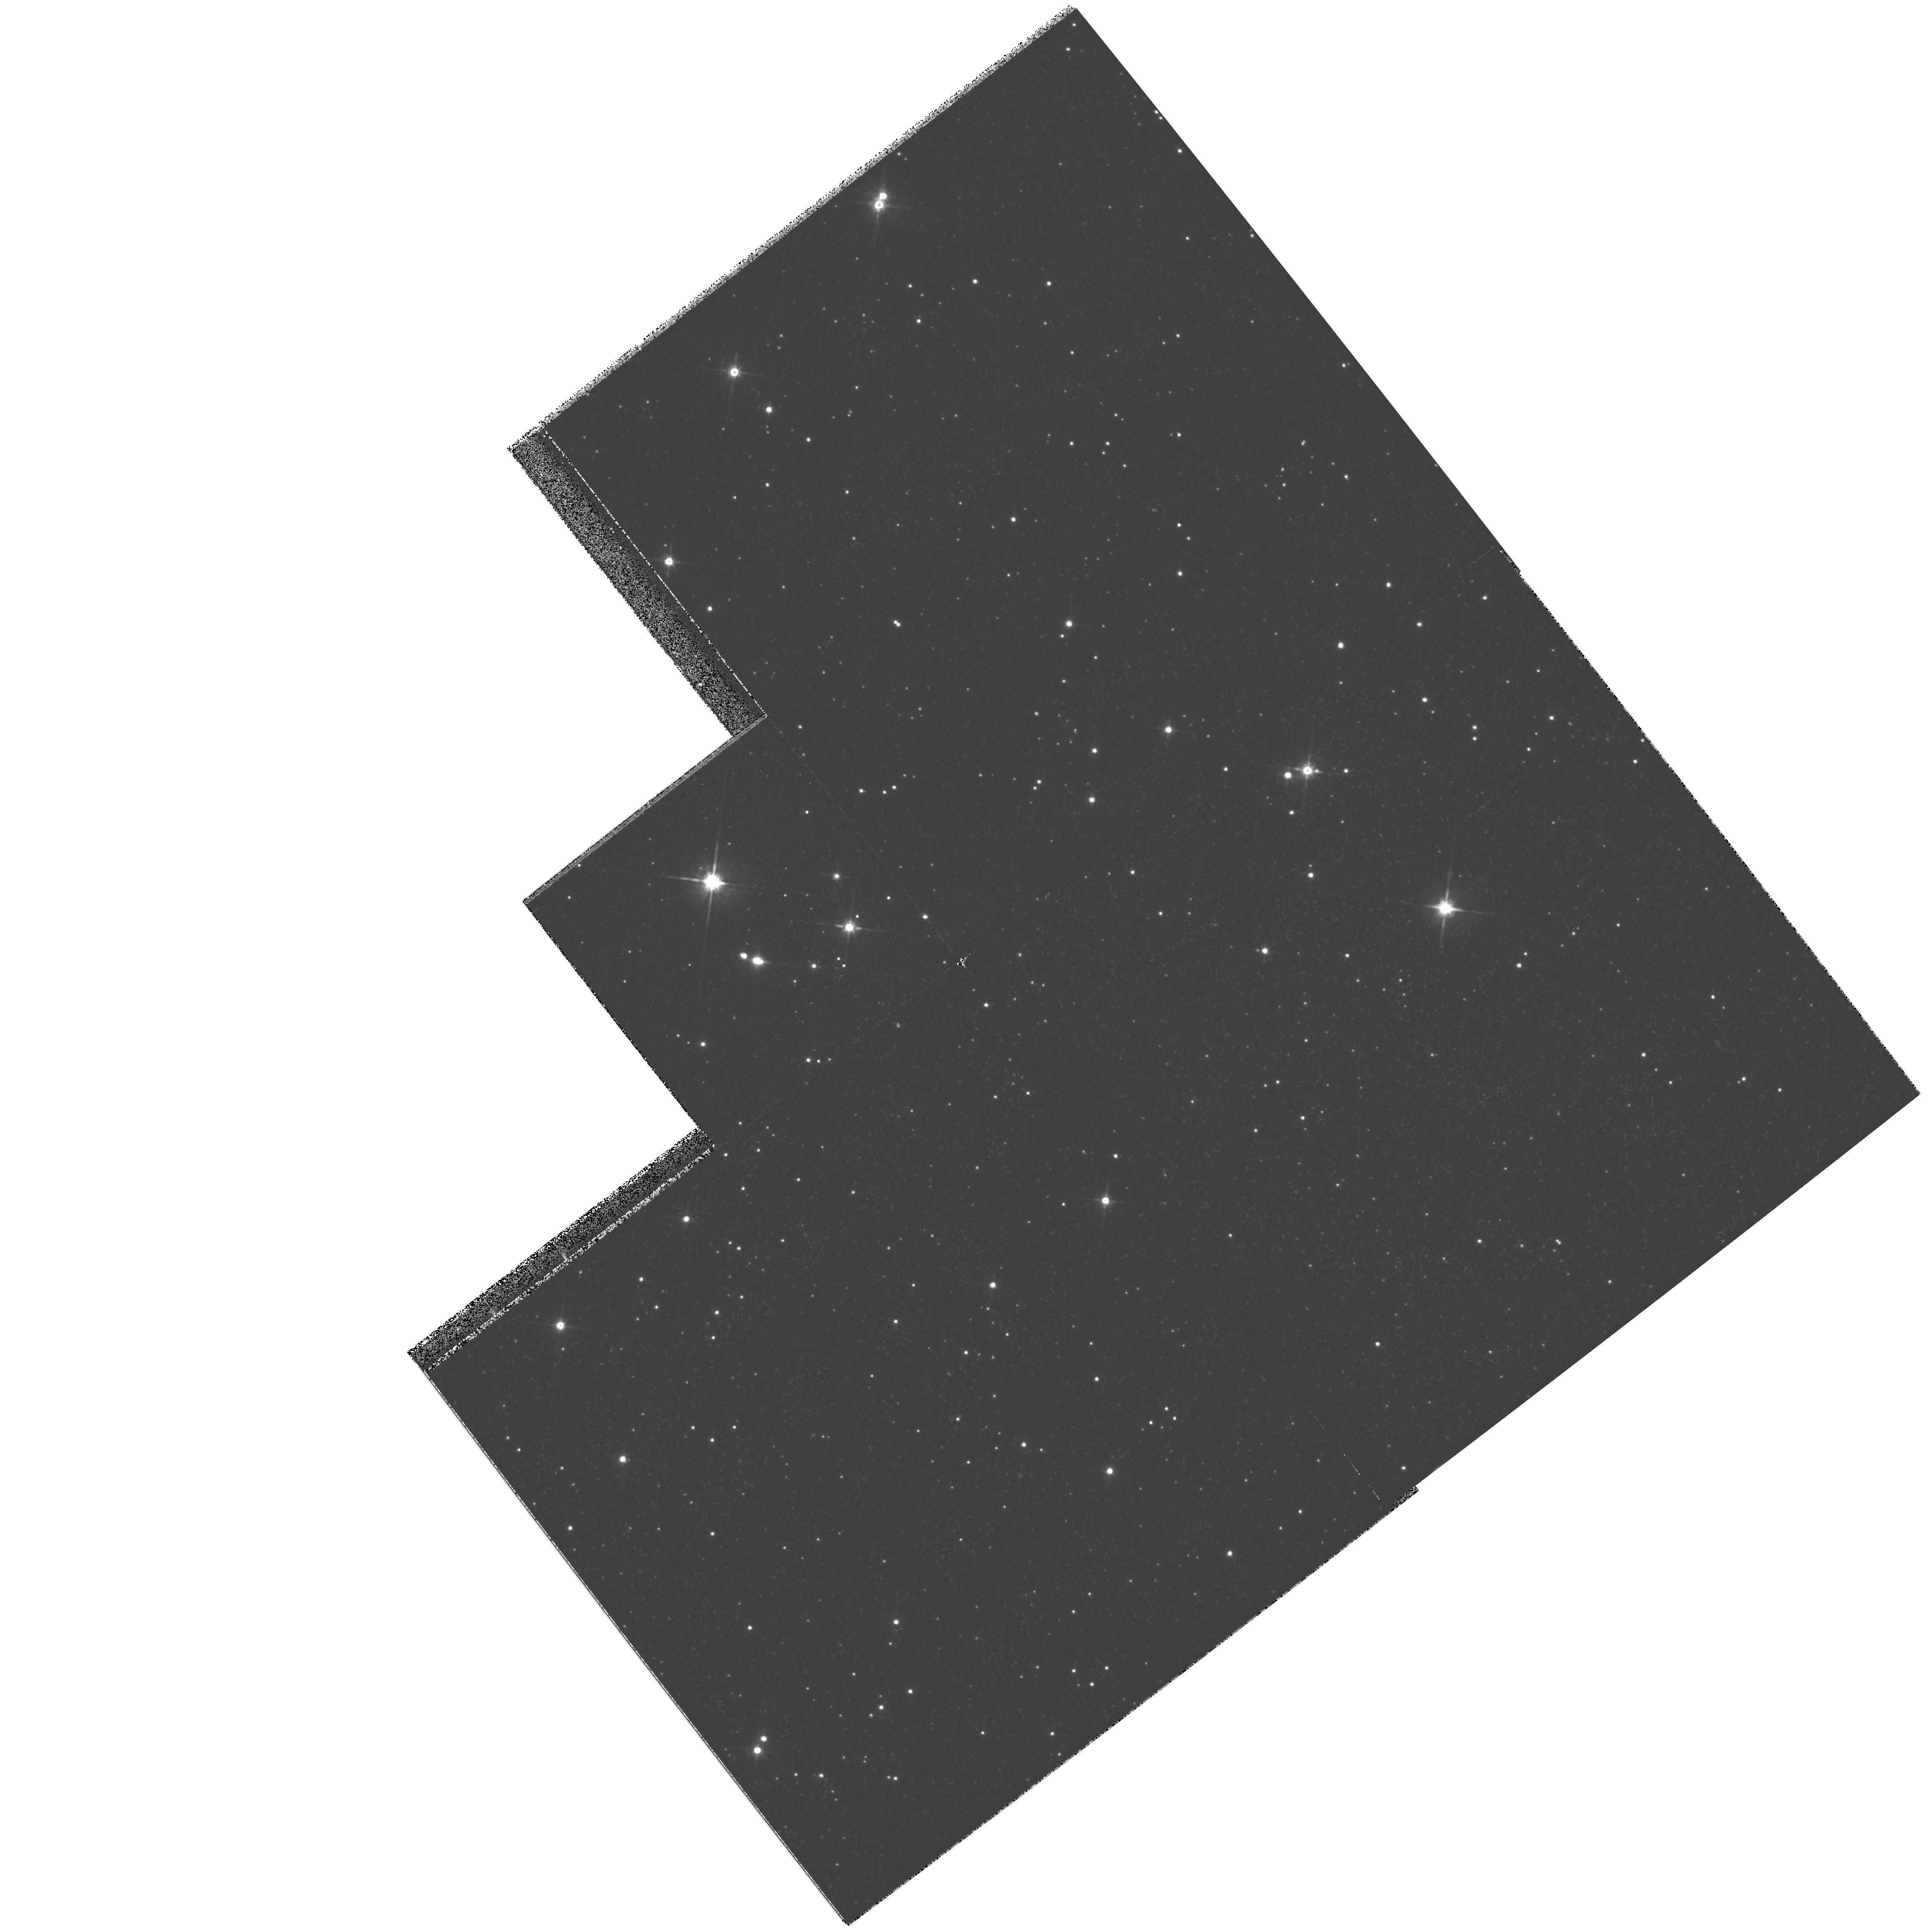
Target: IRAS16342-3814. Instrument: WFPC2/PC. Filter: F814W. Exposure: 4 min. Observation ID: hst_6364_16_wfpc2_pc_f814w_u36d16

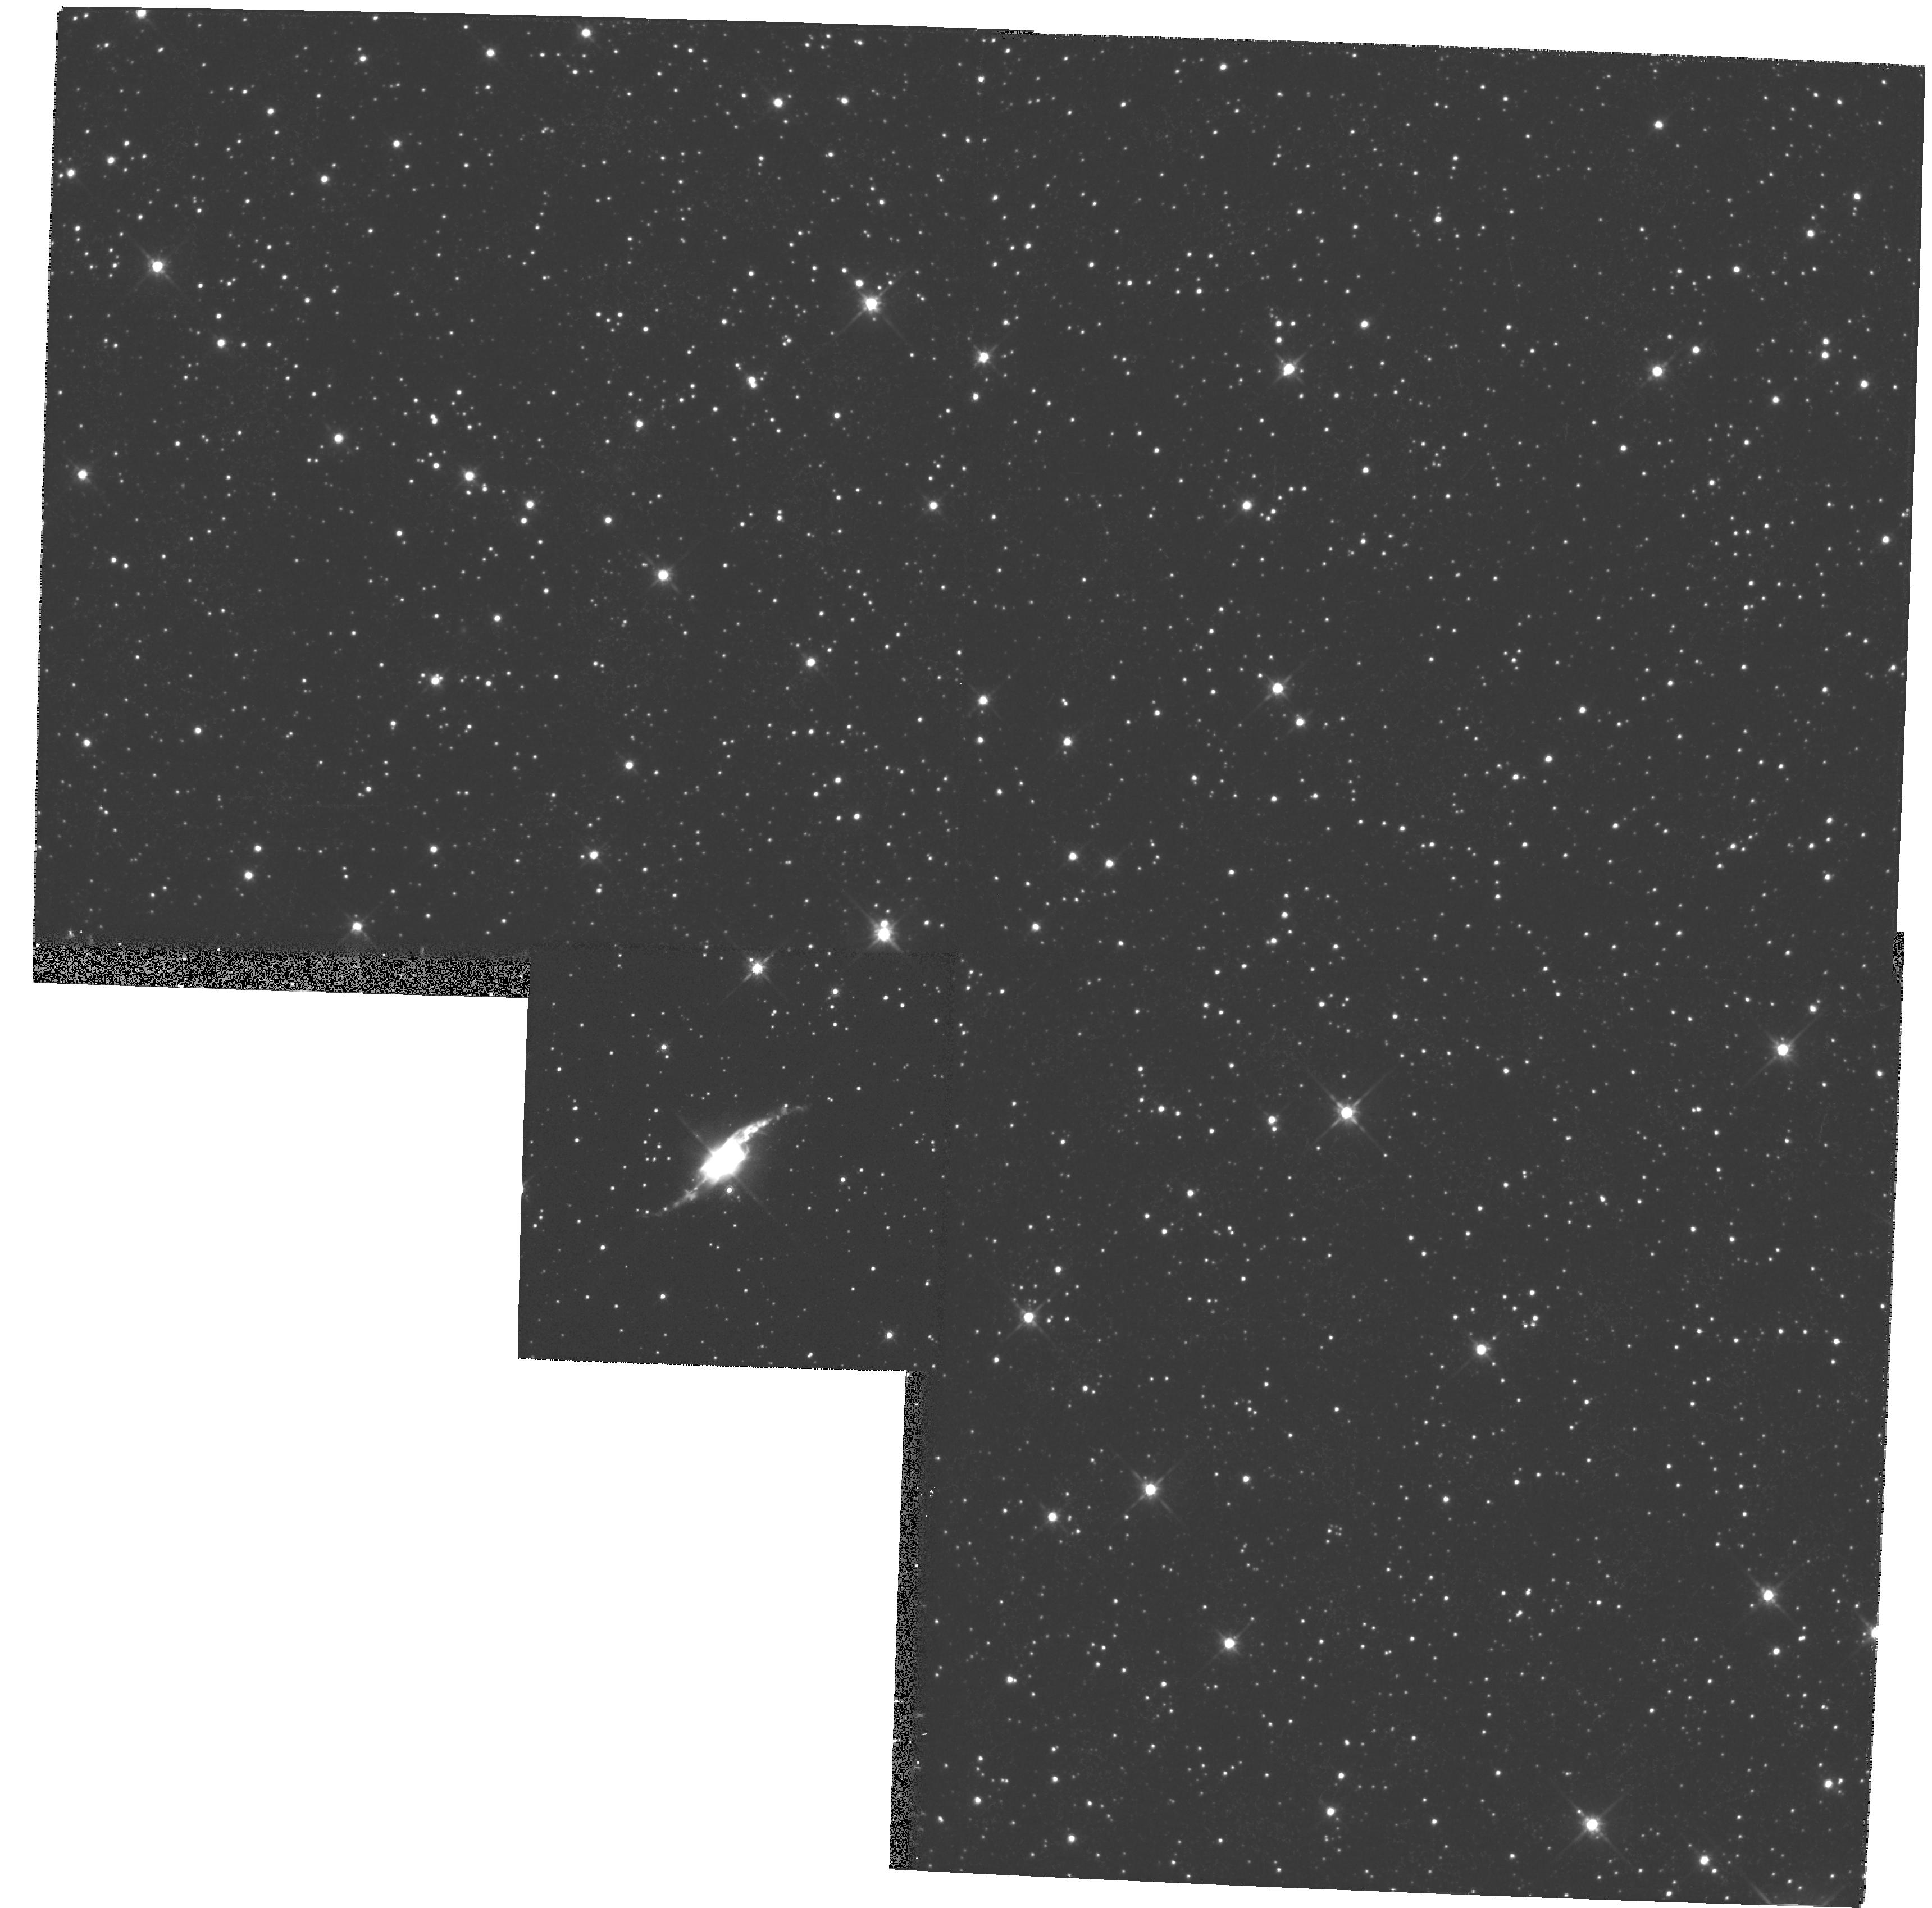
Target: HE3-1475. Instrument: WFPC2/PC. Filter: F814W. Exposure: 8 min. Observation ID: hst_6364_01_wfpc2_pc_f814w_u36d01

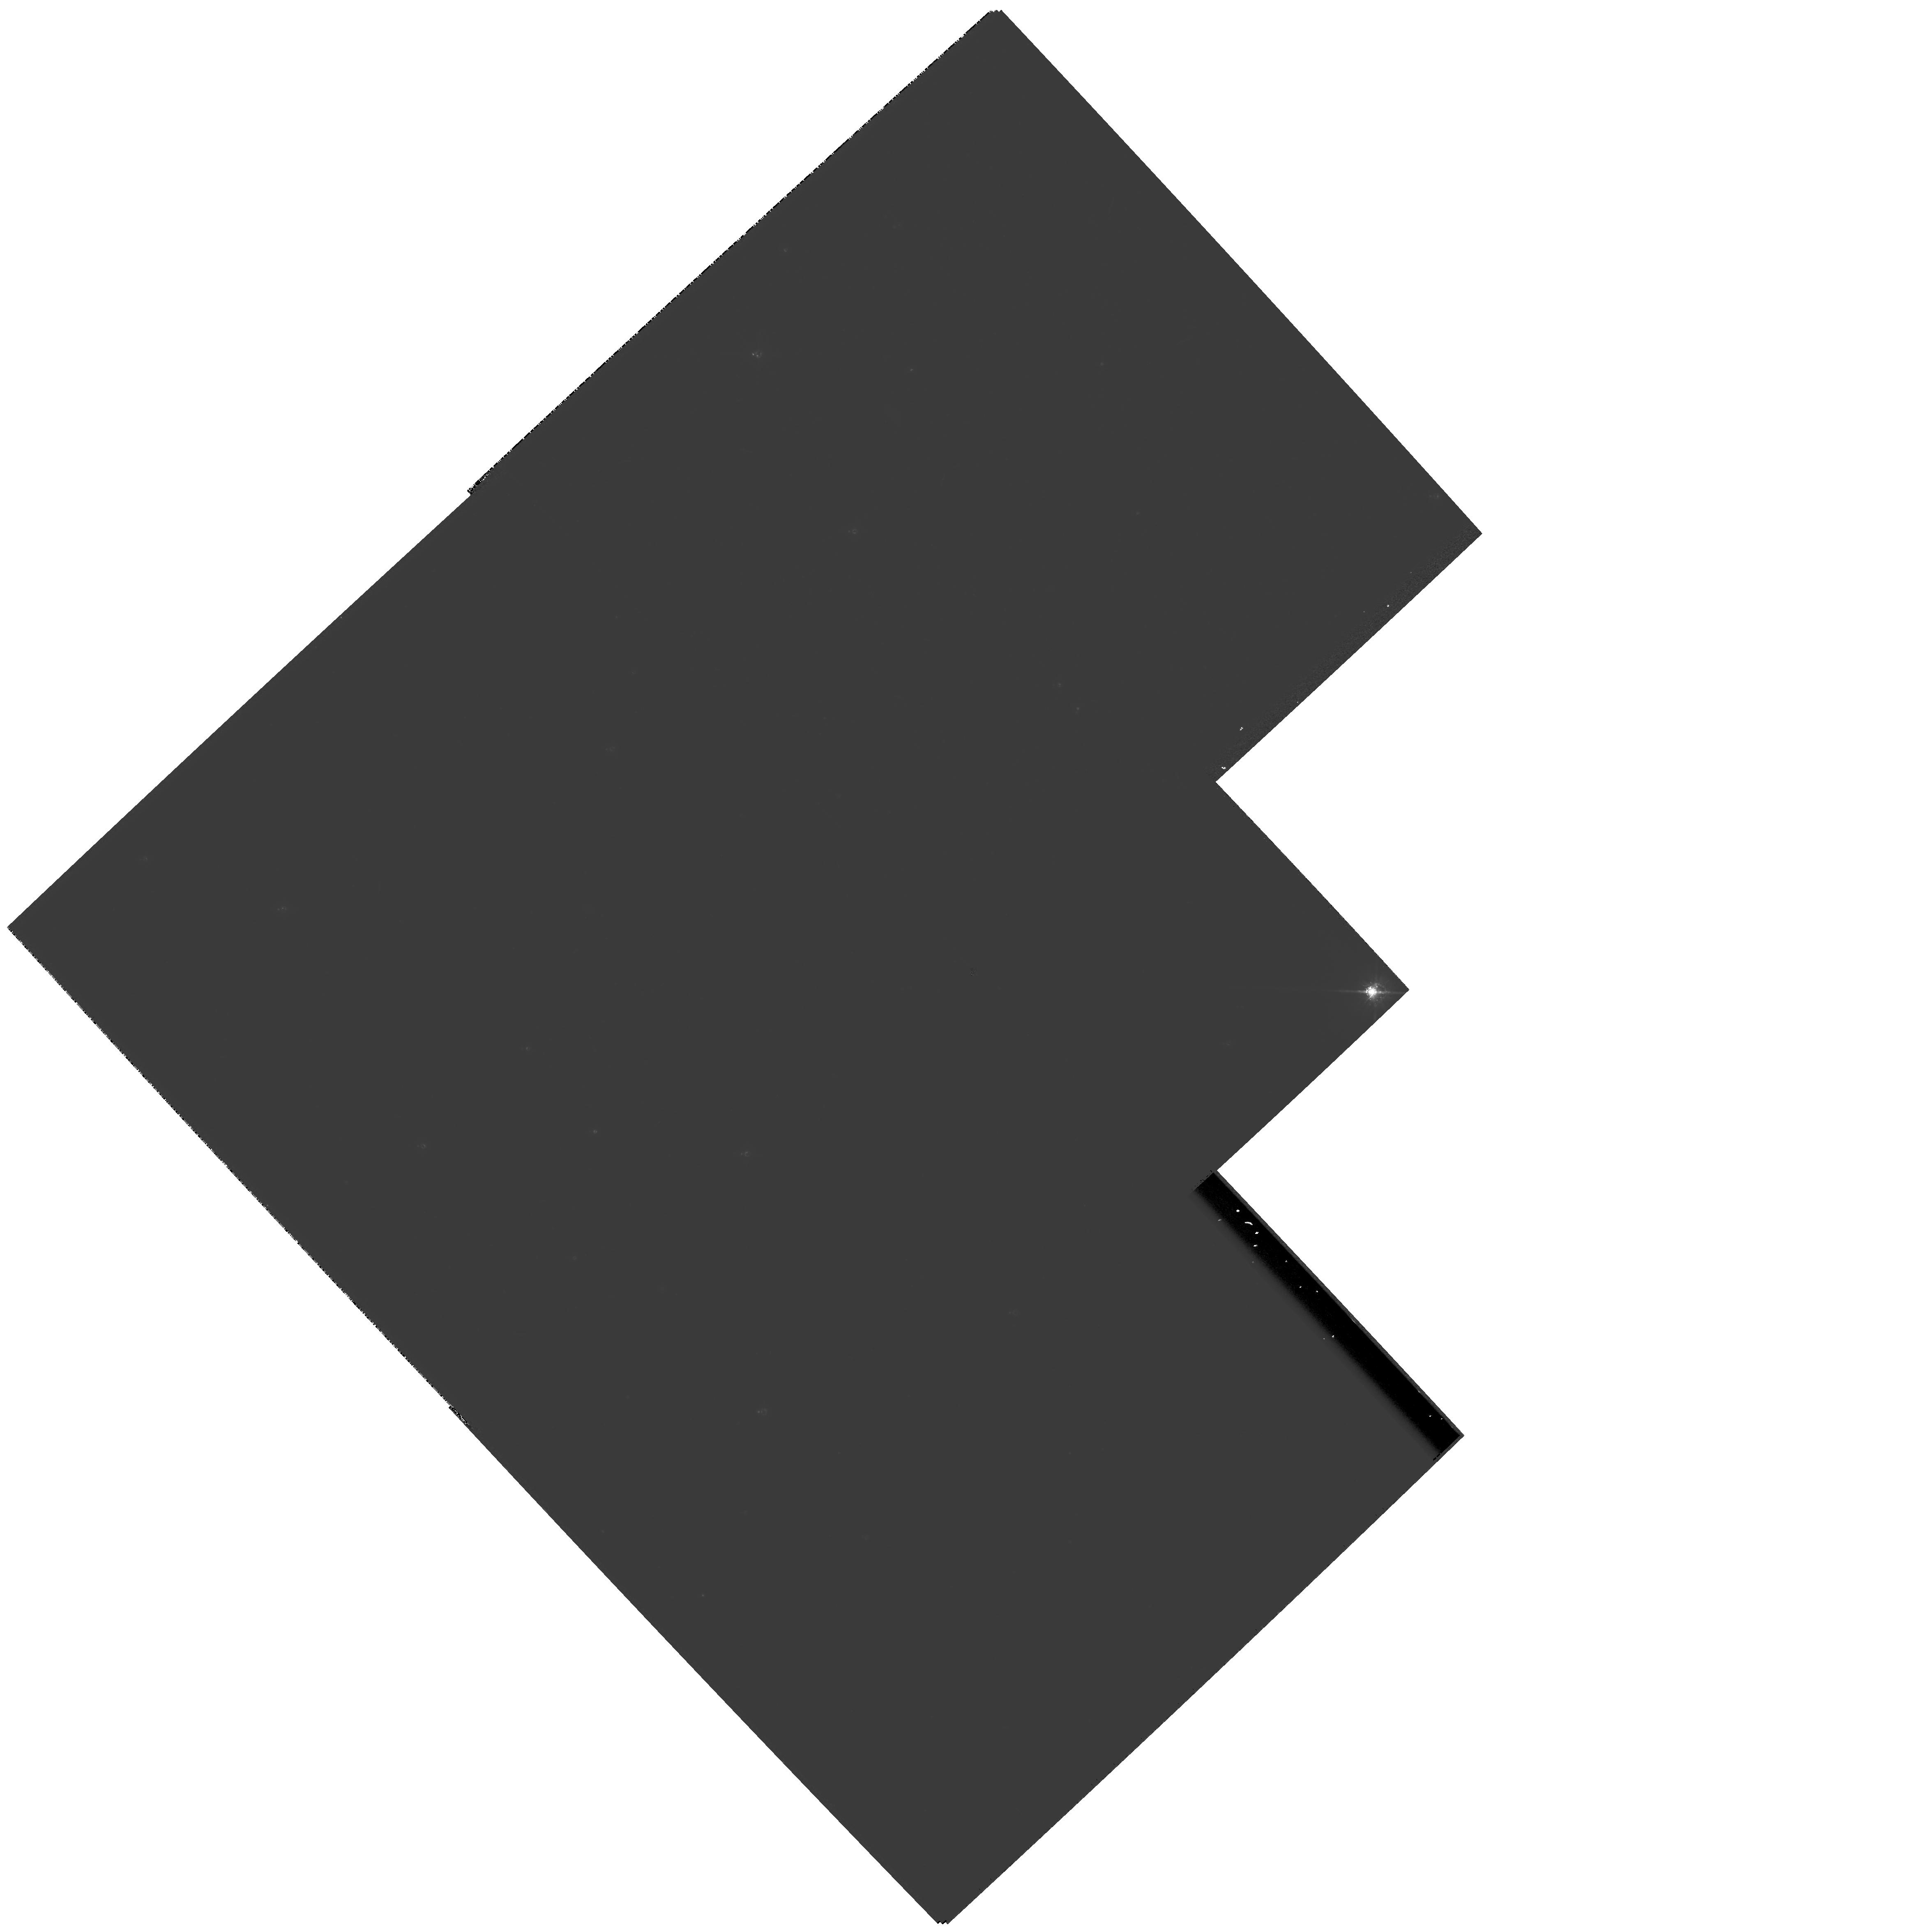
Target: IRAS05113+1347. Instrument: WFPC2/PC. Filter: F814W. Exposure: 6 min. Observation ID: hst_6364_12_wfpc2_pc_f814w_u36d12

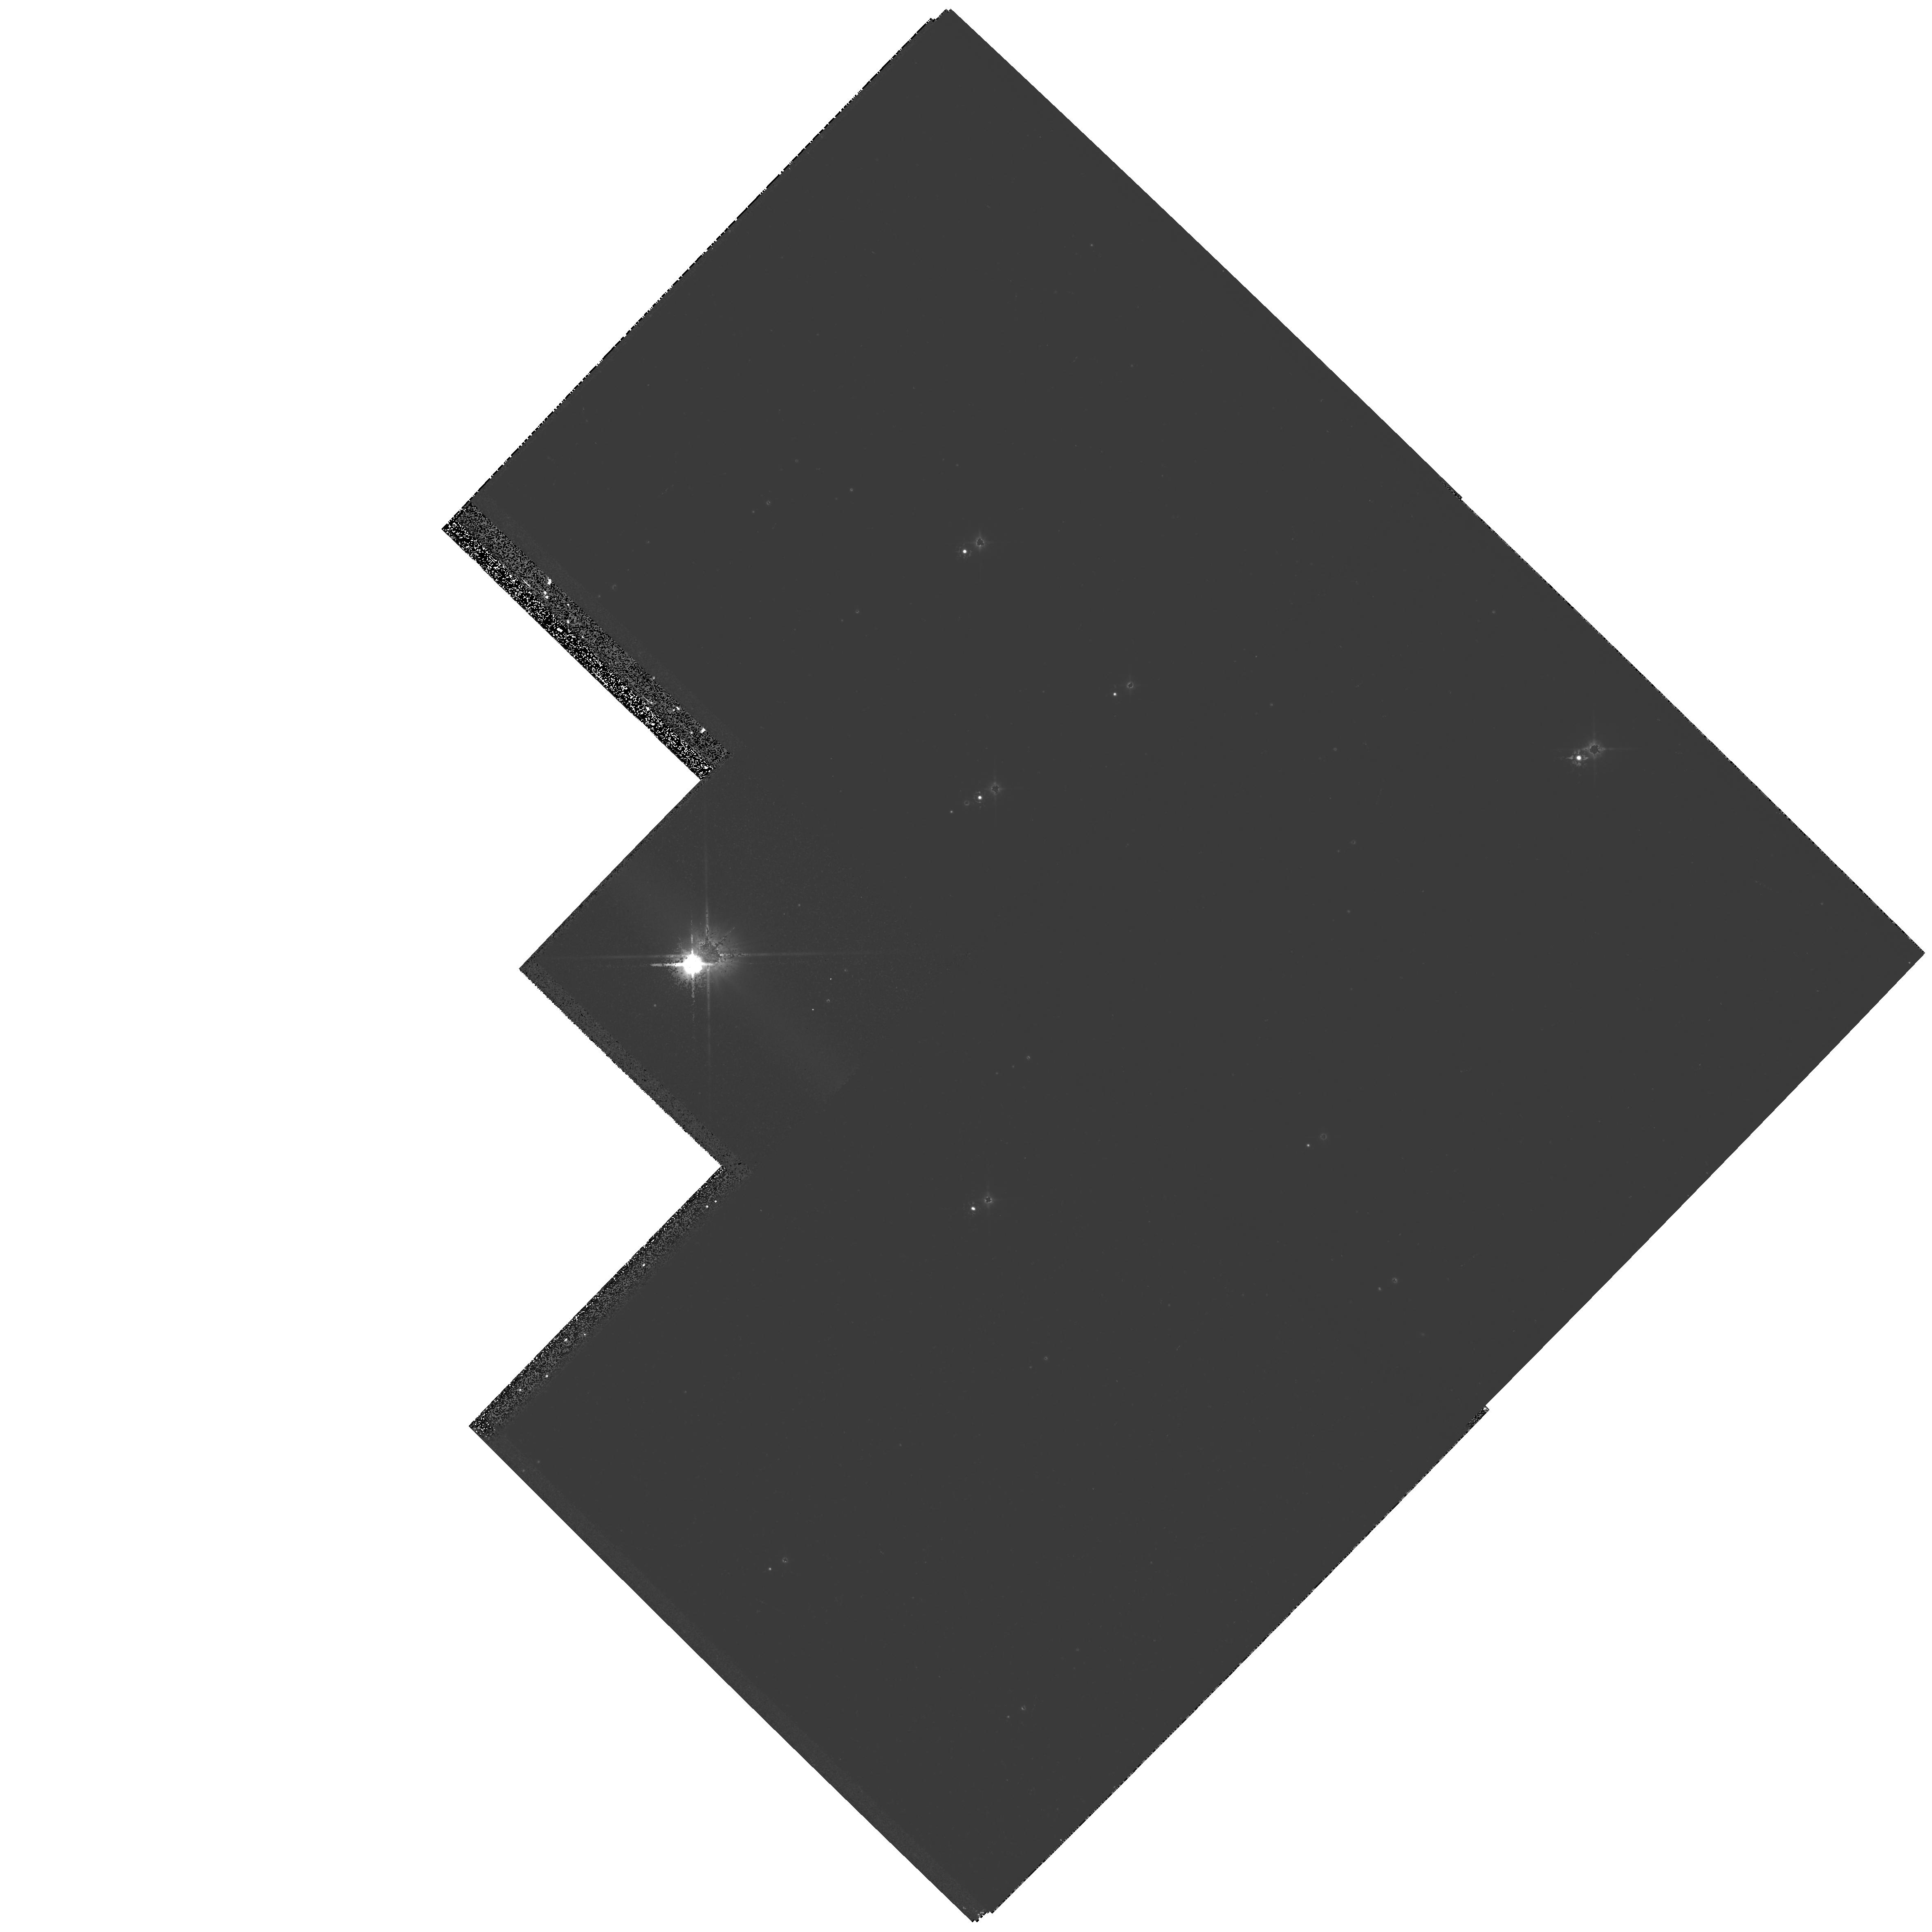
Target: OH53.8+20.2. Instrument: WFPC2/PC. Filter: F814W. Exposure: 3 min. Observation ID: hst_6364_05_wfpc2_pc_f814w_u36d05

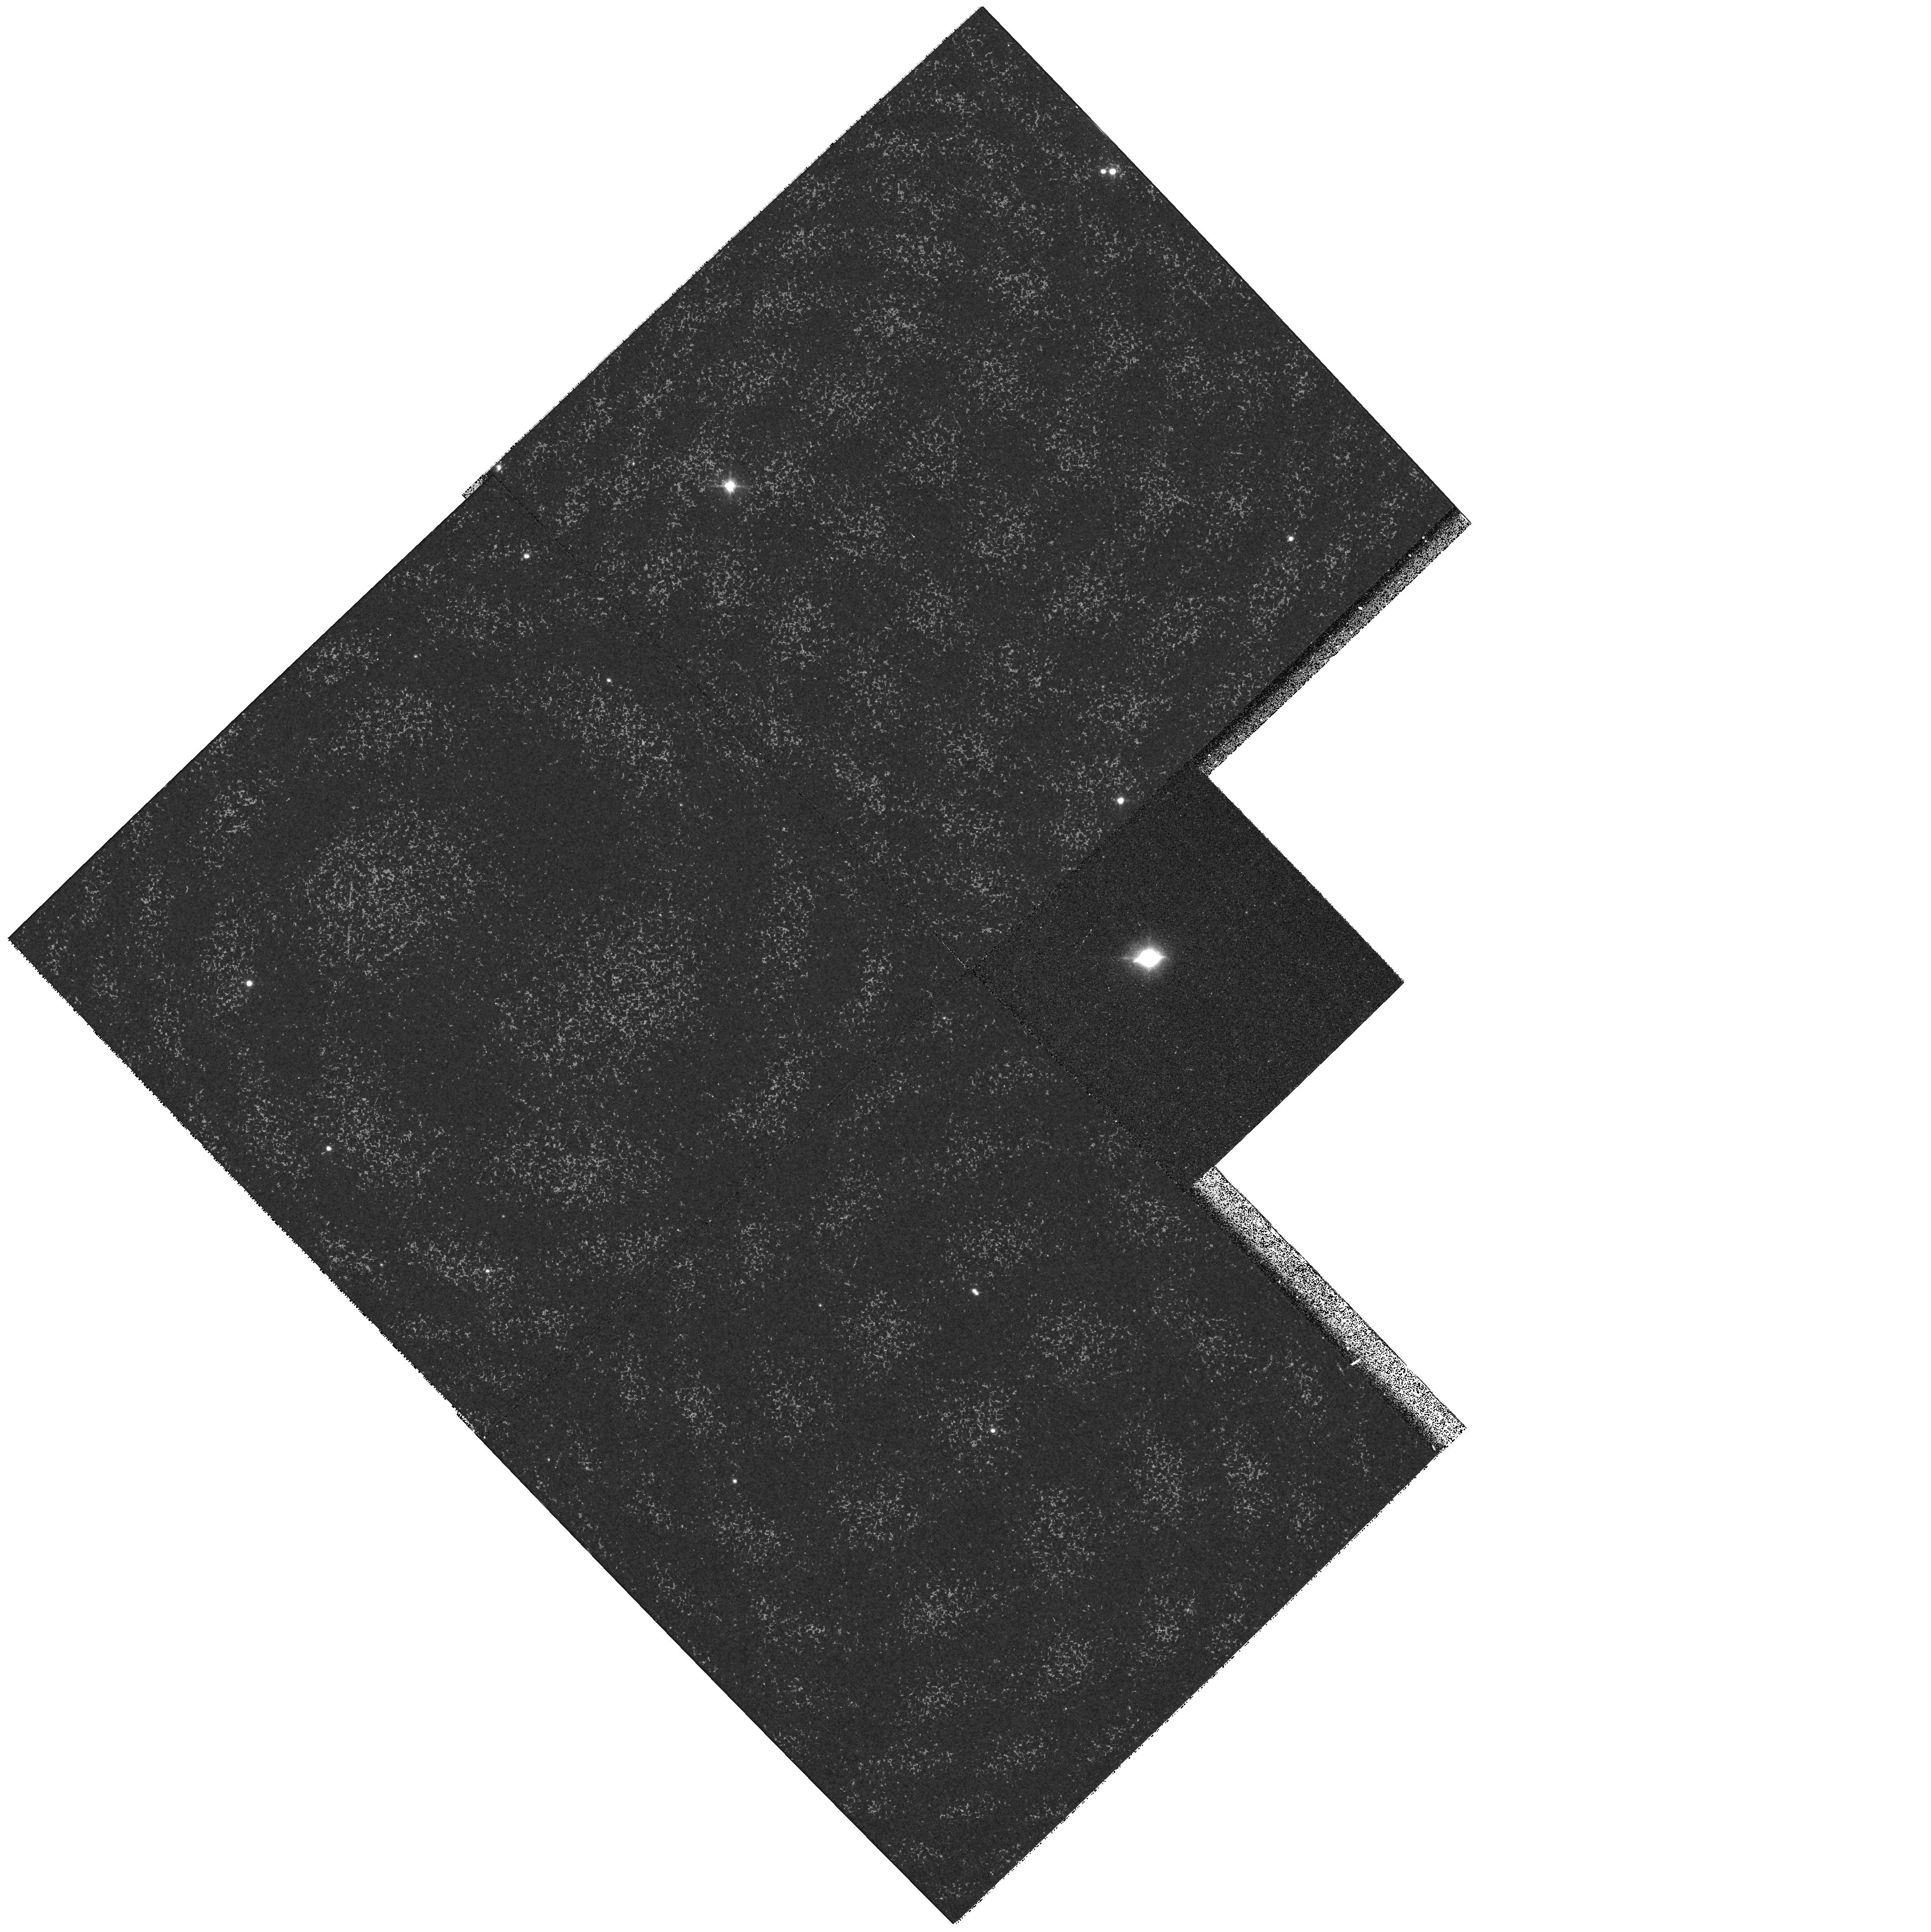
Target: IRAS04296+3429. Instrument: WFPC2/PC. Filter: F555W. Exposure: 7 min. Observation ID: hst_6364_03_wfpc2_pc_f555w_u36d03

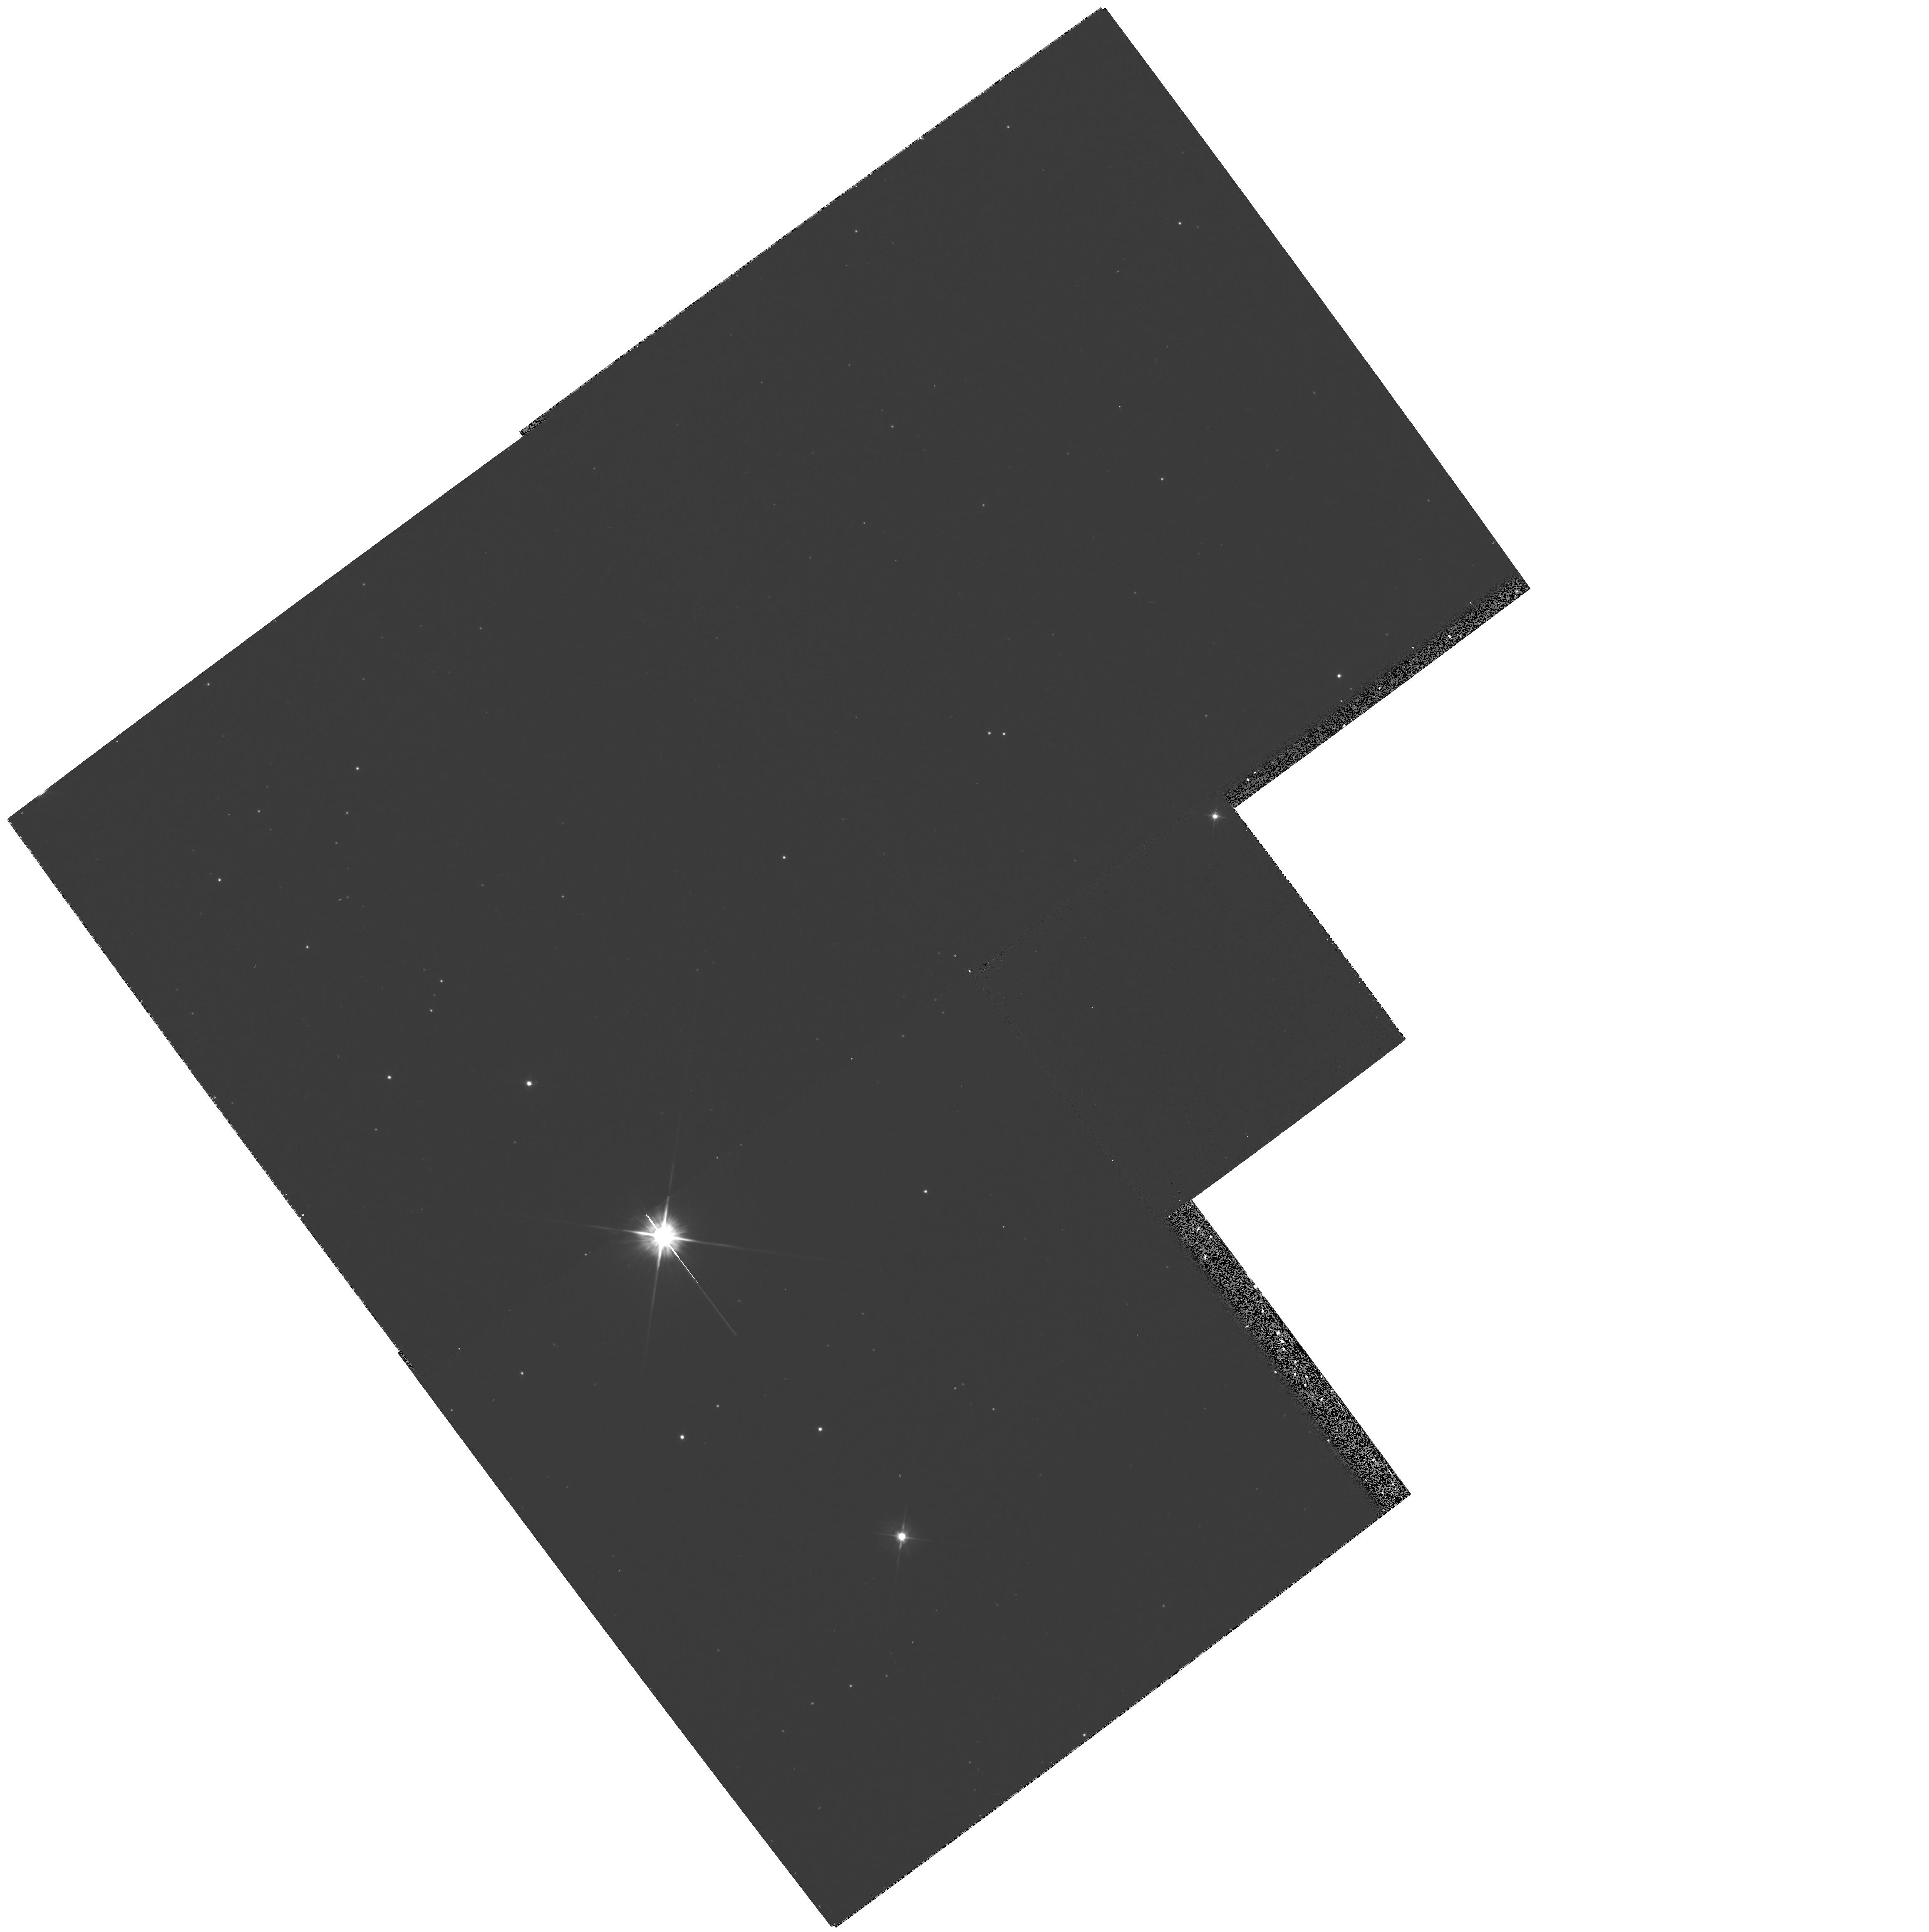
Target: IRAS20043+2653. Instrument: WFPC2/PC. Filter: F555W. Exposure: 13 min. Observation ID: hst_6364_32_wfpc2_pc_f555w_u36d32

Snapshot Survey of Proto-planetary Nebulae and AGB stars (PI: Bobrowsky, Matthew)

We propose to undertake a snapshot survey of AGB stars and proto-planetary nebulae (PPNe) in order to discern the evolutionary sequence that produces axially symmetric planetary nebulae (PNe). It is now well established that most PNe are axially symmetric. However, the origin of this axial symmetry remains a topic of current research. Our snapshot survey addresses two aspects of this issue: at which point in the intermediate mass star's evolution does the axial symmetry arise and do binary companions play an important role in creating this axial symmetry. The survey, using a list of approximately 40 candidate targets, will show AGB and PPNe circumstellar envelopes (CSEs) in various stages of development resulting in a database of images from which meaningful statistics can be derived on the evolutionary stage at which the axial symmetry originates. In addition, some binary companions may be detected. The objects in this survey overlap with those imaged in a high resolution (<0.9") mid-infrared imaging study by Meixner et al. Our proposed HST snapshot survey will complement the mid-IR survey in wavelength and spatial resolution. In particular, the high angular resolution of HST will permit us to investigate the structure of CSEs from an earlier stage of development than has been possible in the mid-IR.